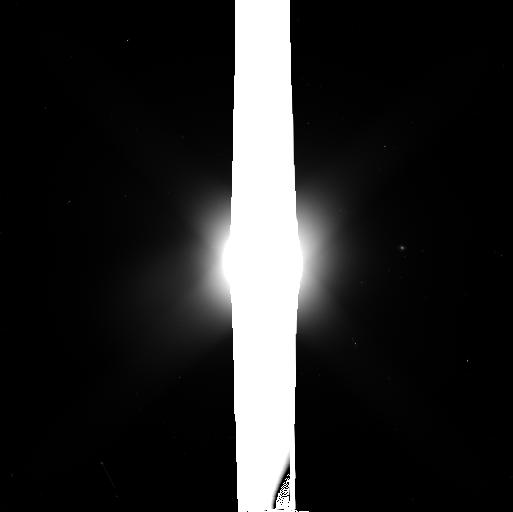
Target: NEPTUNE. Instrument: WFC3/UVIS. Filter: F350LP. Exposure: 3 min. Observation ID: icwp01n7q

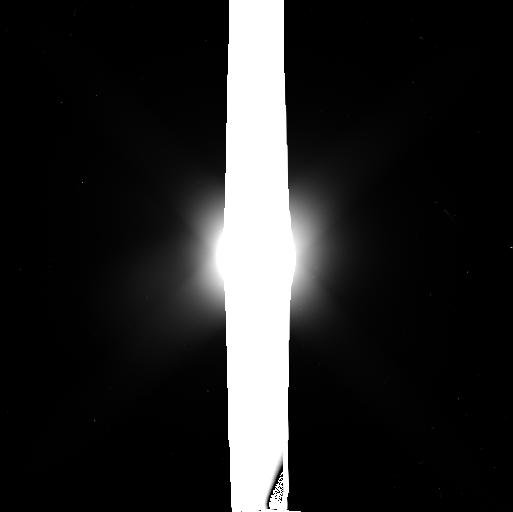
Target: NEPTUNE. Instrument: WFC3/UVIS. Filter: F350LP. Exposure: 3 min. Observation ID: icwp02bjq

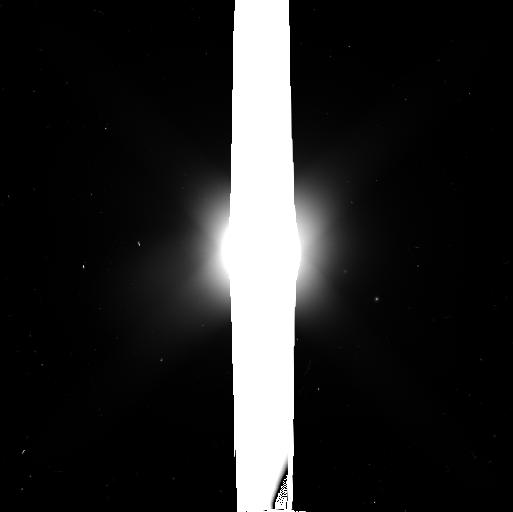
Target: NEPTUNE. Instrument: WFC3/UVIS. Filter: F350LP. Exposure: 3 min. Observation ID: icwp03d9q

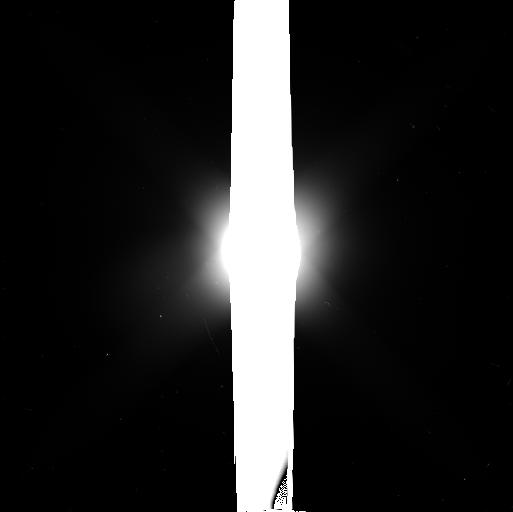
Target: NEPTUNE. Instrument: WFC3/UVIS. Filter: F350LP. Exposure: 3 min. Observation ID: icwp04ipq

Neptunes Evolving Inner Moons and Ring-Arcs (PI: Showalter, Mark R.)

This program will address three key science goals related to the rings and inner moons of Neptune. (1) We will recover S/2004 N 1, Neptune's 14th moon, whose discovery was announced by STScI in 2013. This 8-10 km moon orbits between the much larger moons Larissa and Proteus, raising questions about its origin and orbital stability. Measurements from Cycle 23 will supplement the only existing measurements from 2004-2005 and 2009, giving us necessary confirmation of the discovery and providing much stricter constraints on the moon's orbital elements. (2) We will locate Naiad, the innermost known moon, whose orbital position appears to have jumped by 81 degrees in orbital longitude between 2002 and 2004. New measurements will determine whether (a) the 2002 measurements were erroneous, or (b) the moon follows a highly perturbed orbit. If the latter, our measurements will place strong constraints on the nature of these unknown perturbations. (3) We will revisit the arc system embedded in the Adams ring of Neptune. The leading arcs have disappeared since the 1989 Voyager flyby; the trailing arcs have been more stable, although they appear to be fading slowly. We will investigate this unexplained trend, and also seek out evidence for other subtle changes in the rings, by obtaining the first rotationally complete, visual-band profile of the ring-arcs since 1989.